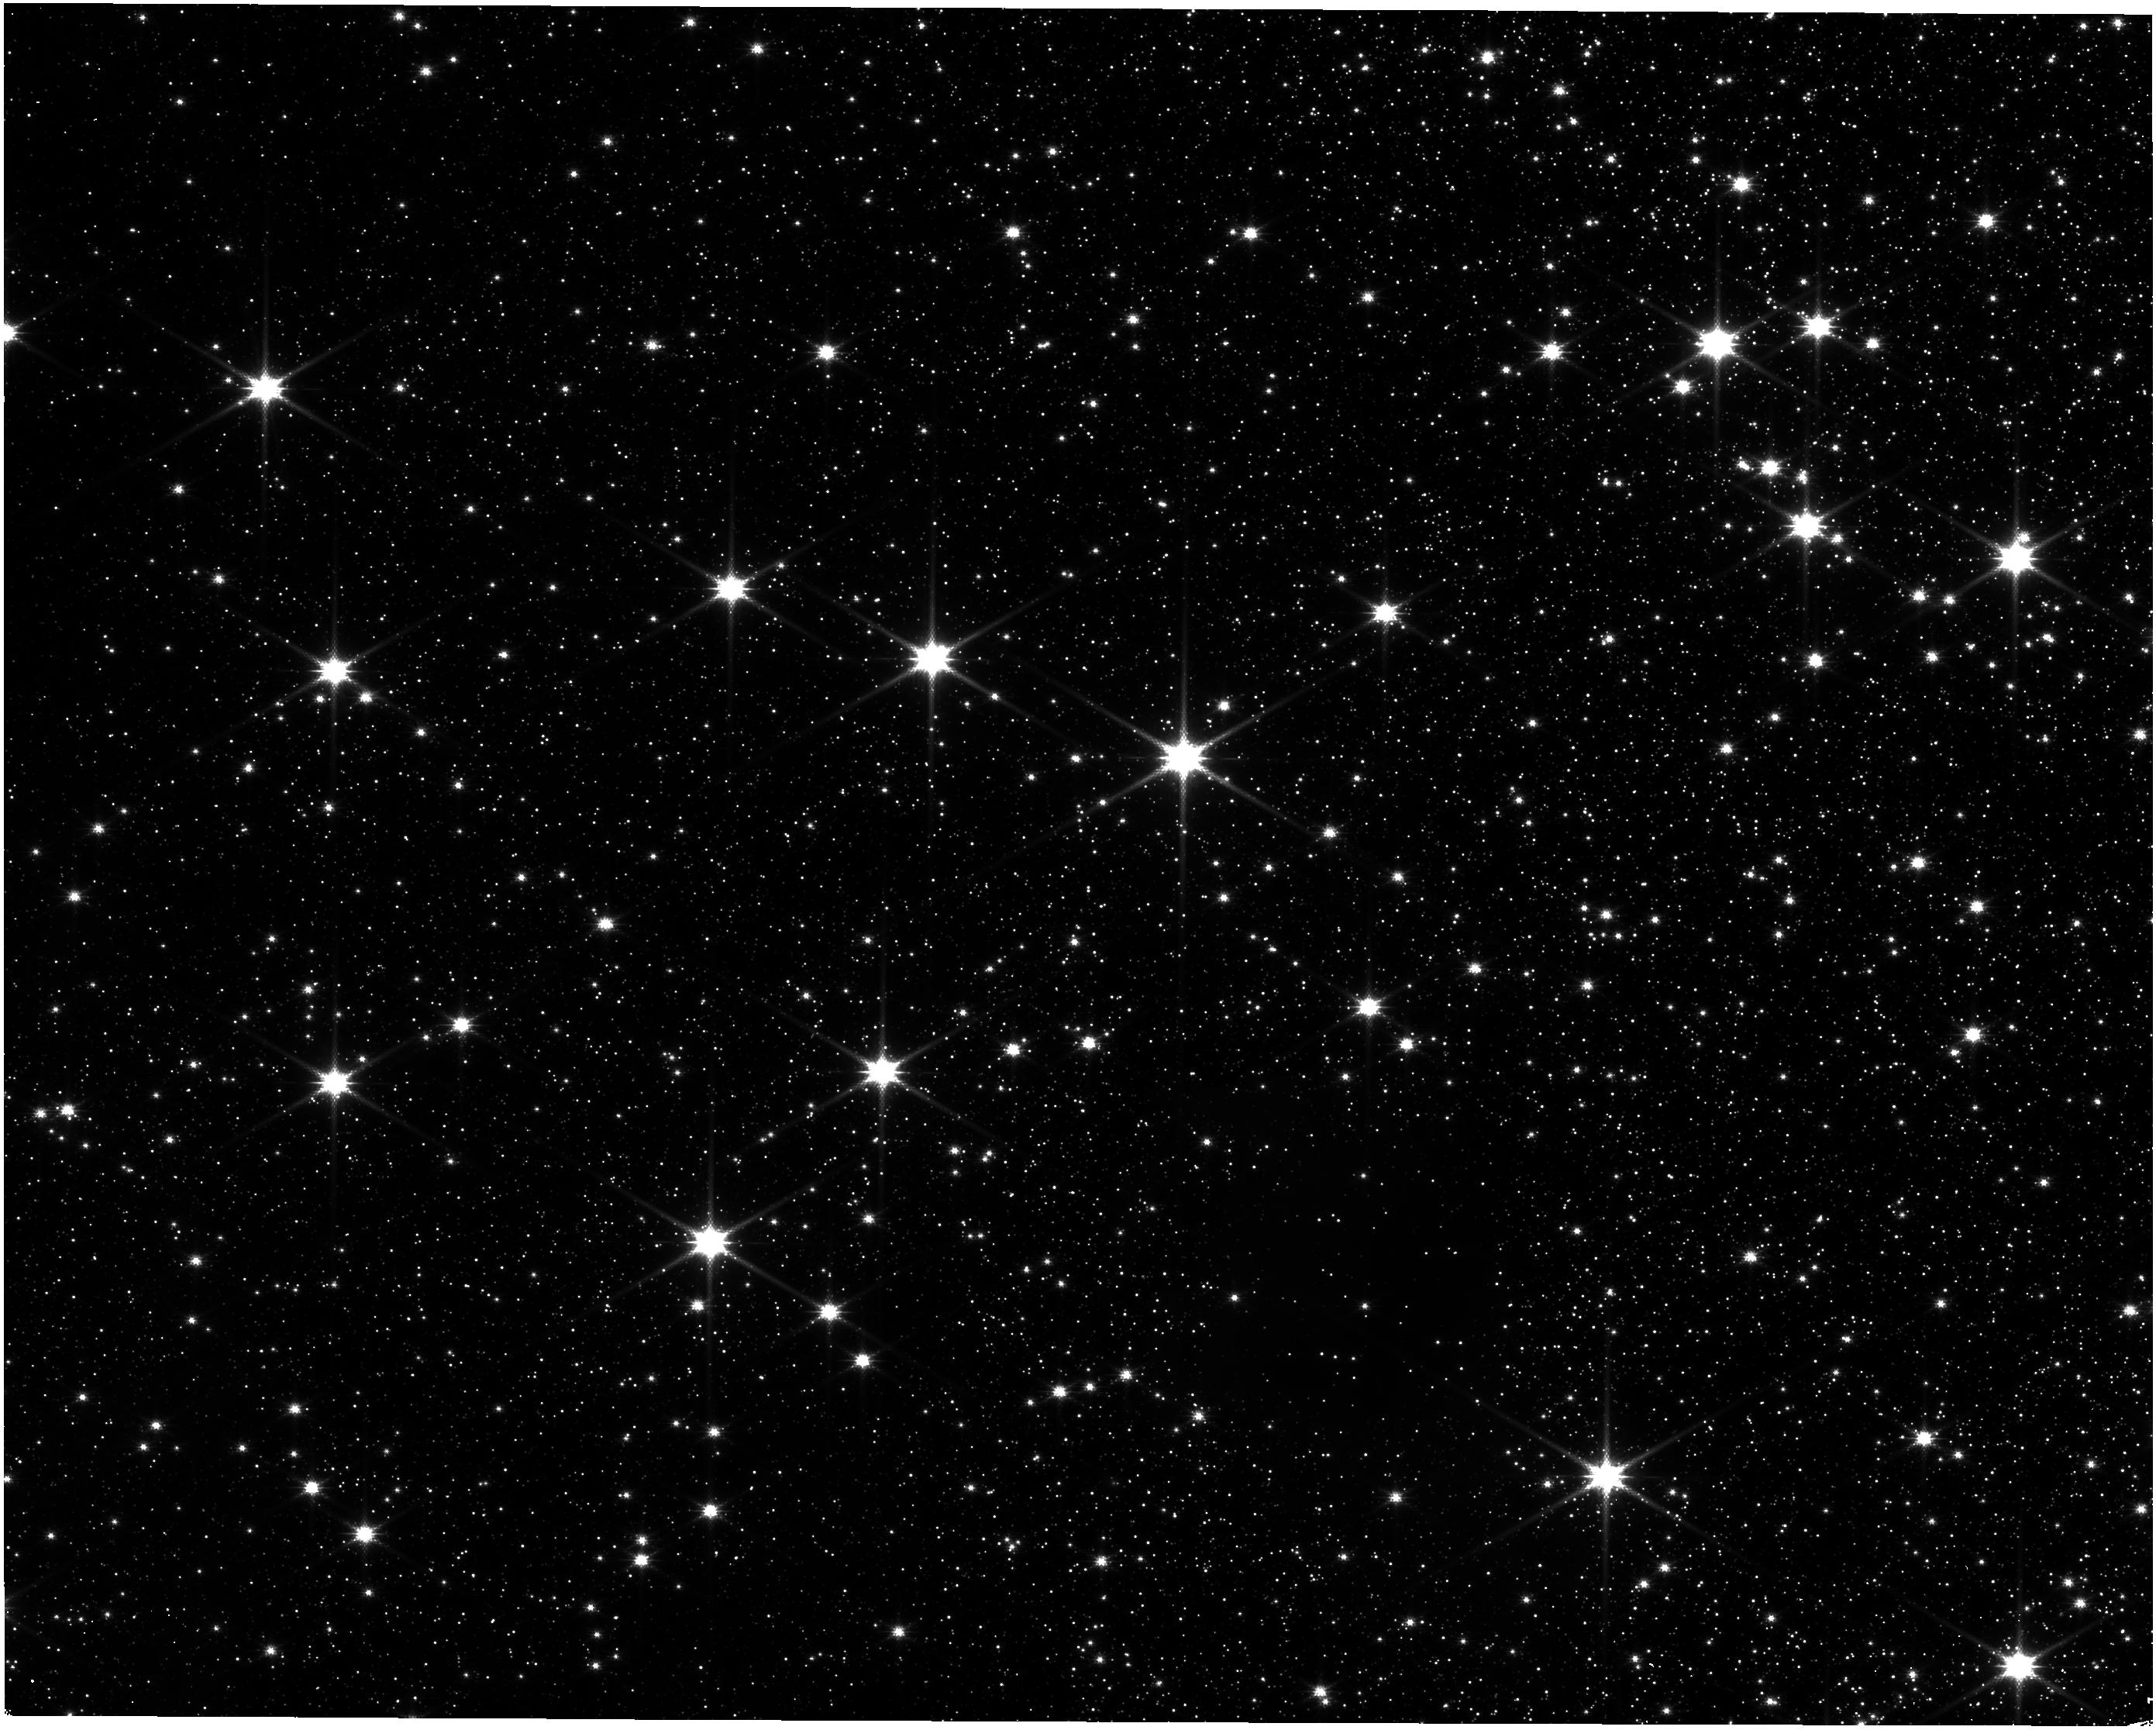
Target: G339.88-1.26. Instrument: NIRISS. Filter: CLEAR+F158M. Exposure: 26 min. Observation ID: jw03907-o002_t002_niriss_clear-f158m

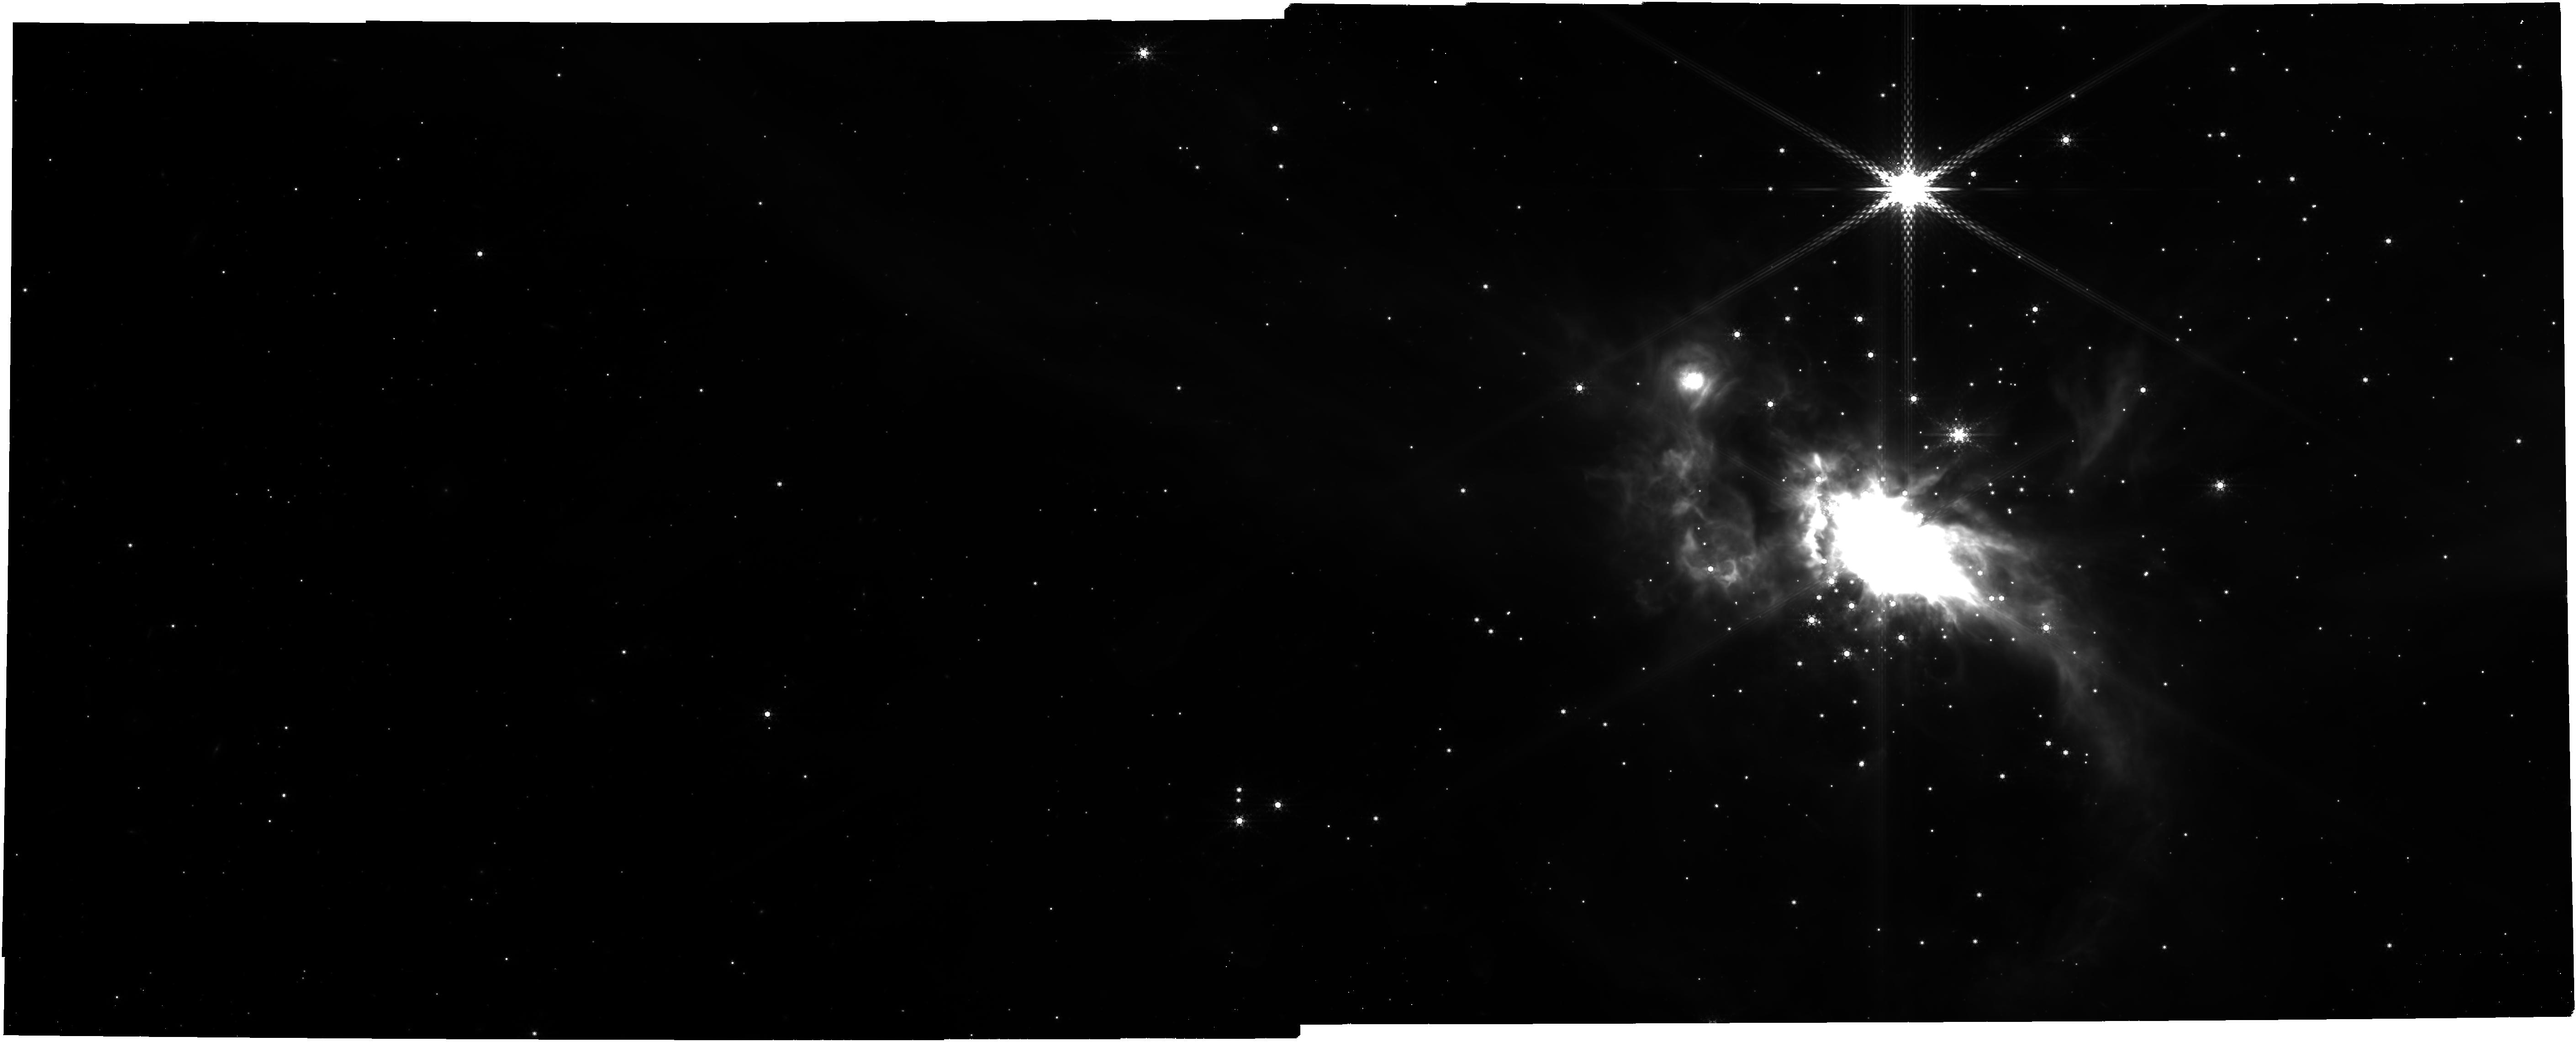
Target: IRAS07299. Instrument: NIRCAM. Filter: F480M. Exposure: 29 min. Observation ID: jw03907-o001_t001_nircam_clear-f480m

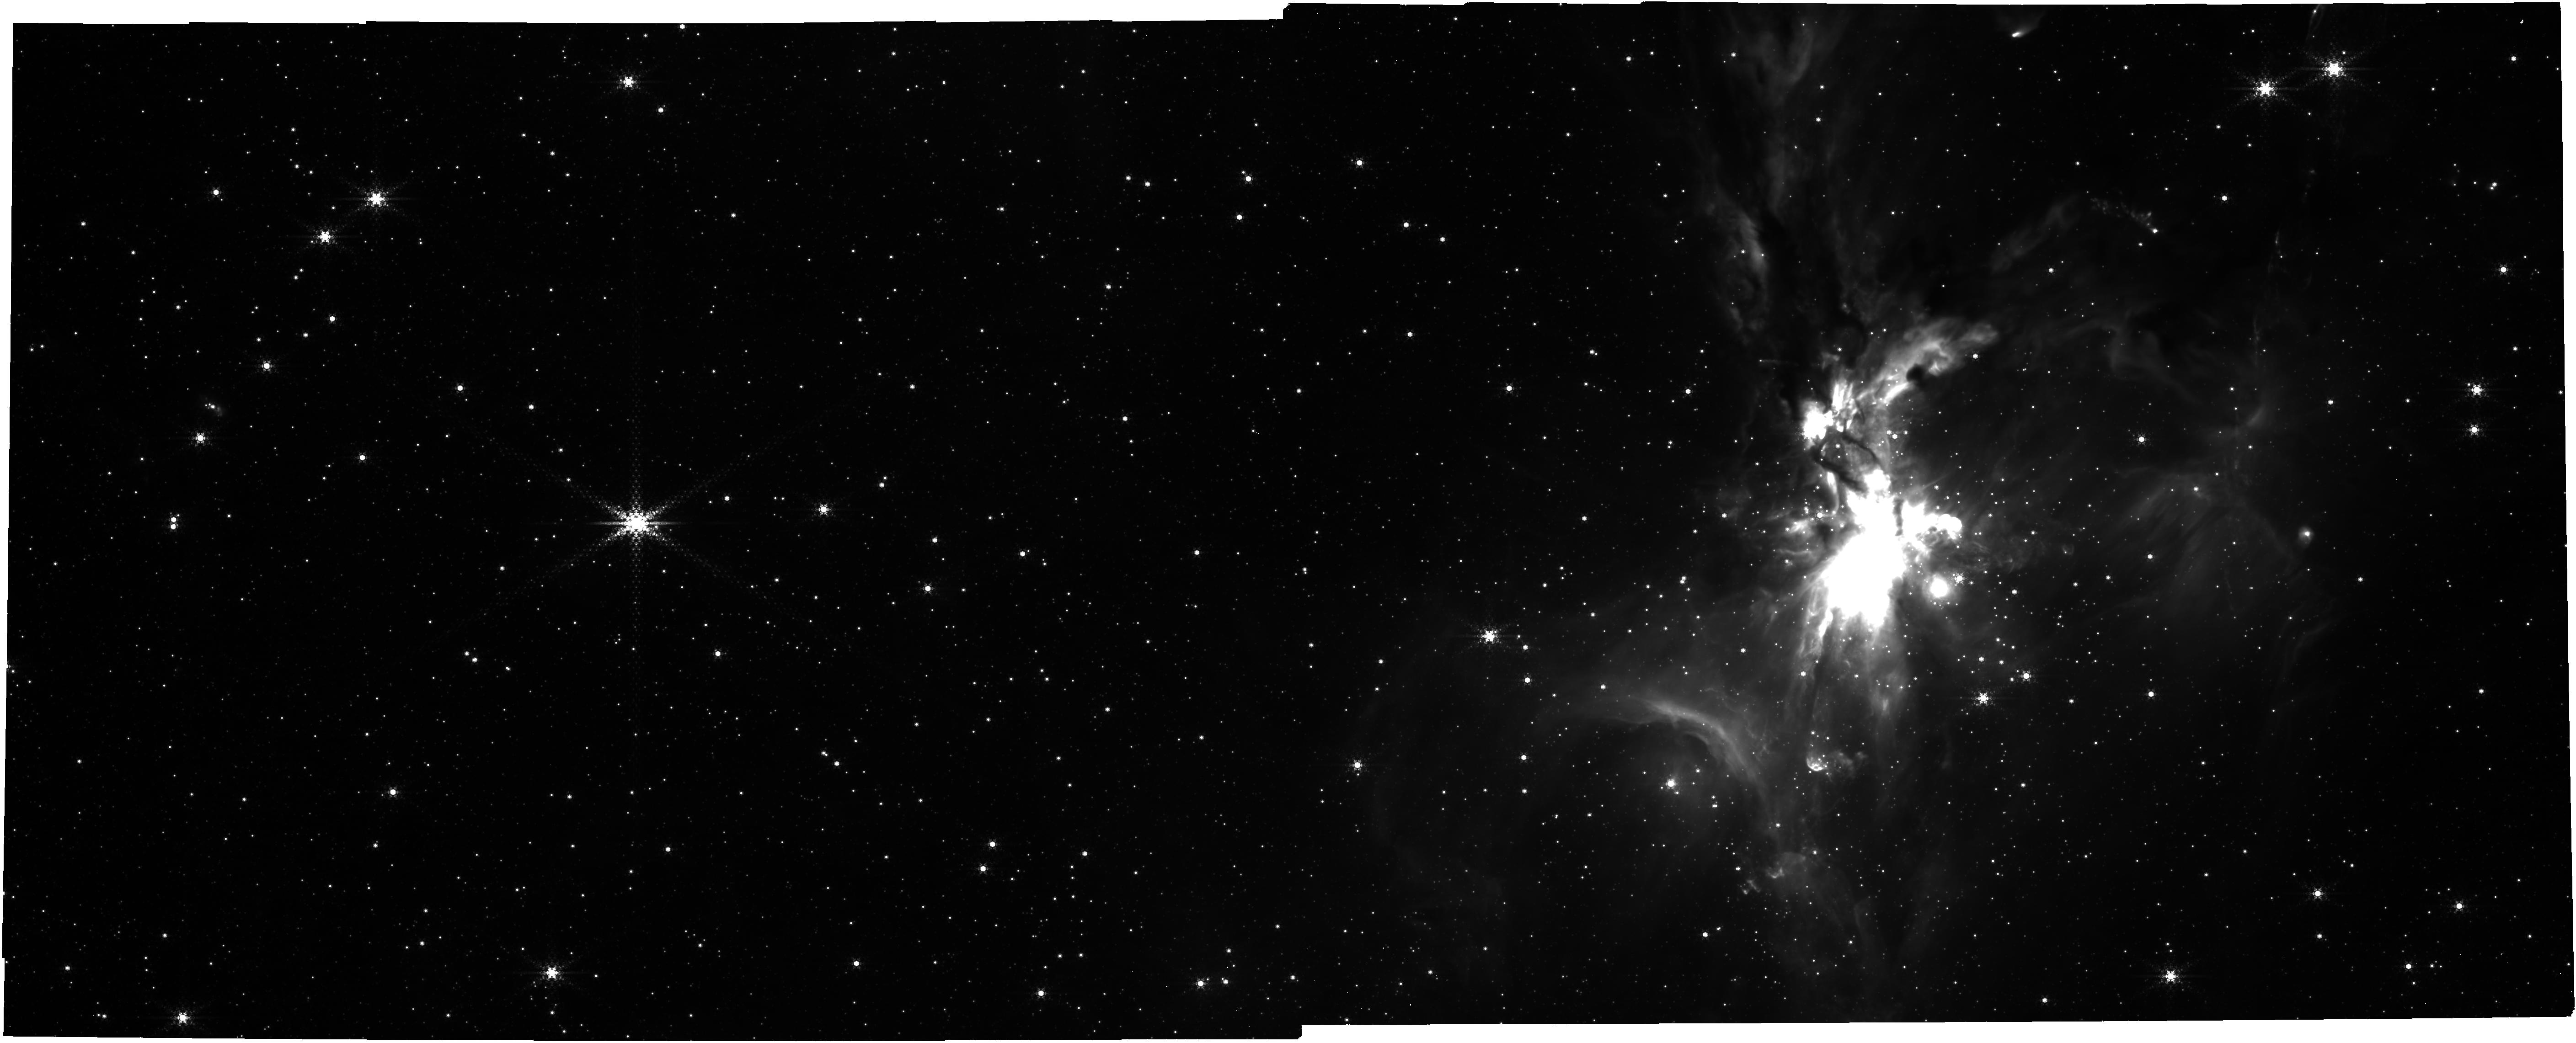
Target: G339.88-1.26. Instrument: NIRCAM. Filter: F444W+F470N. Exposure: 29 min. Observation ID: jw03907-o002_t002_nircam_f444w-f470n

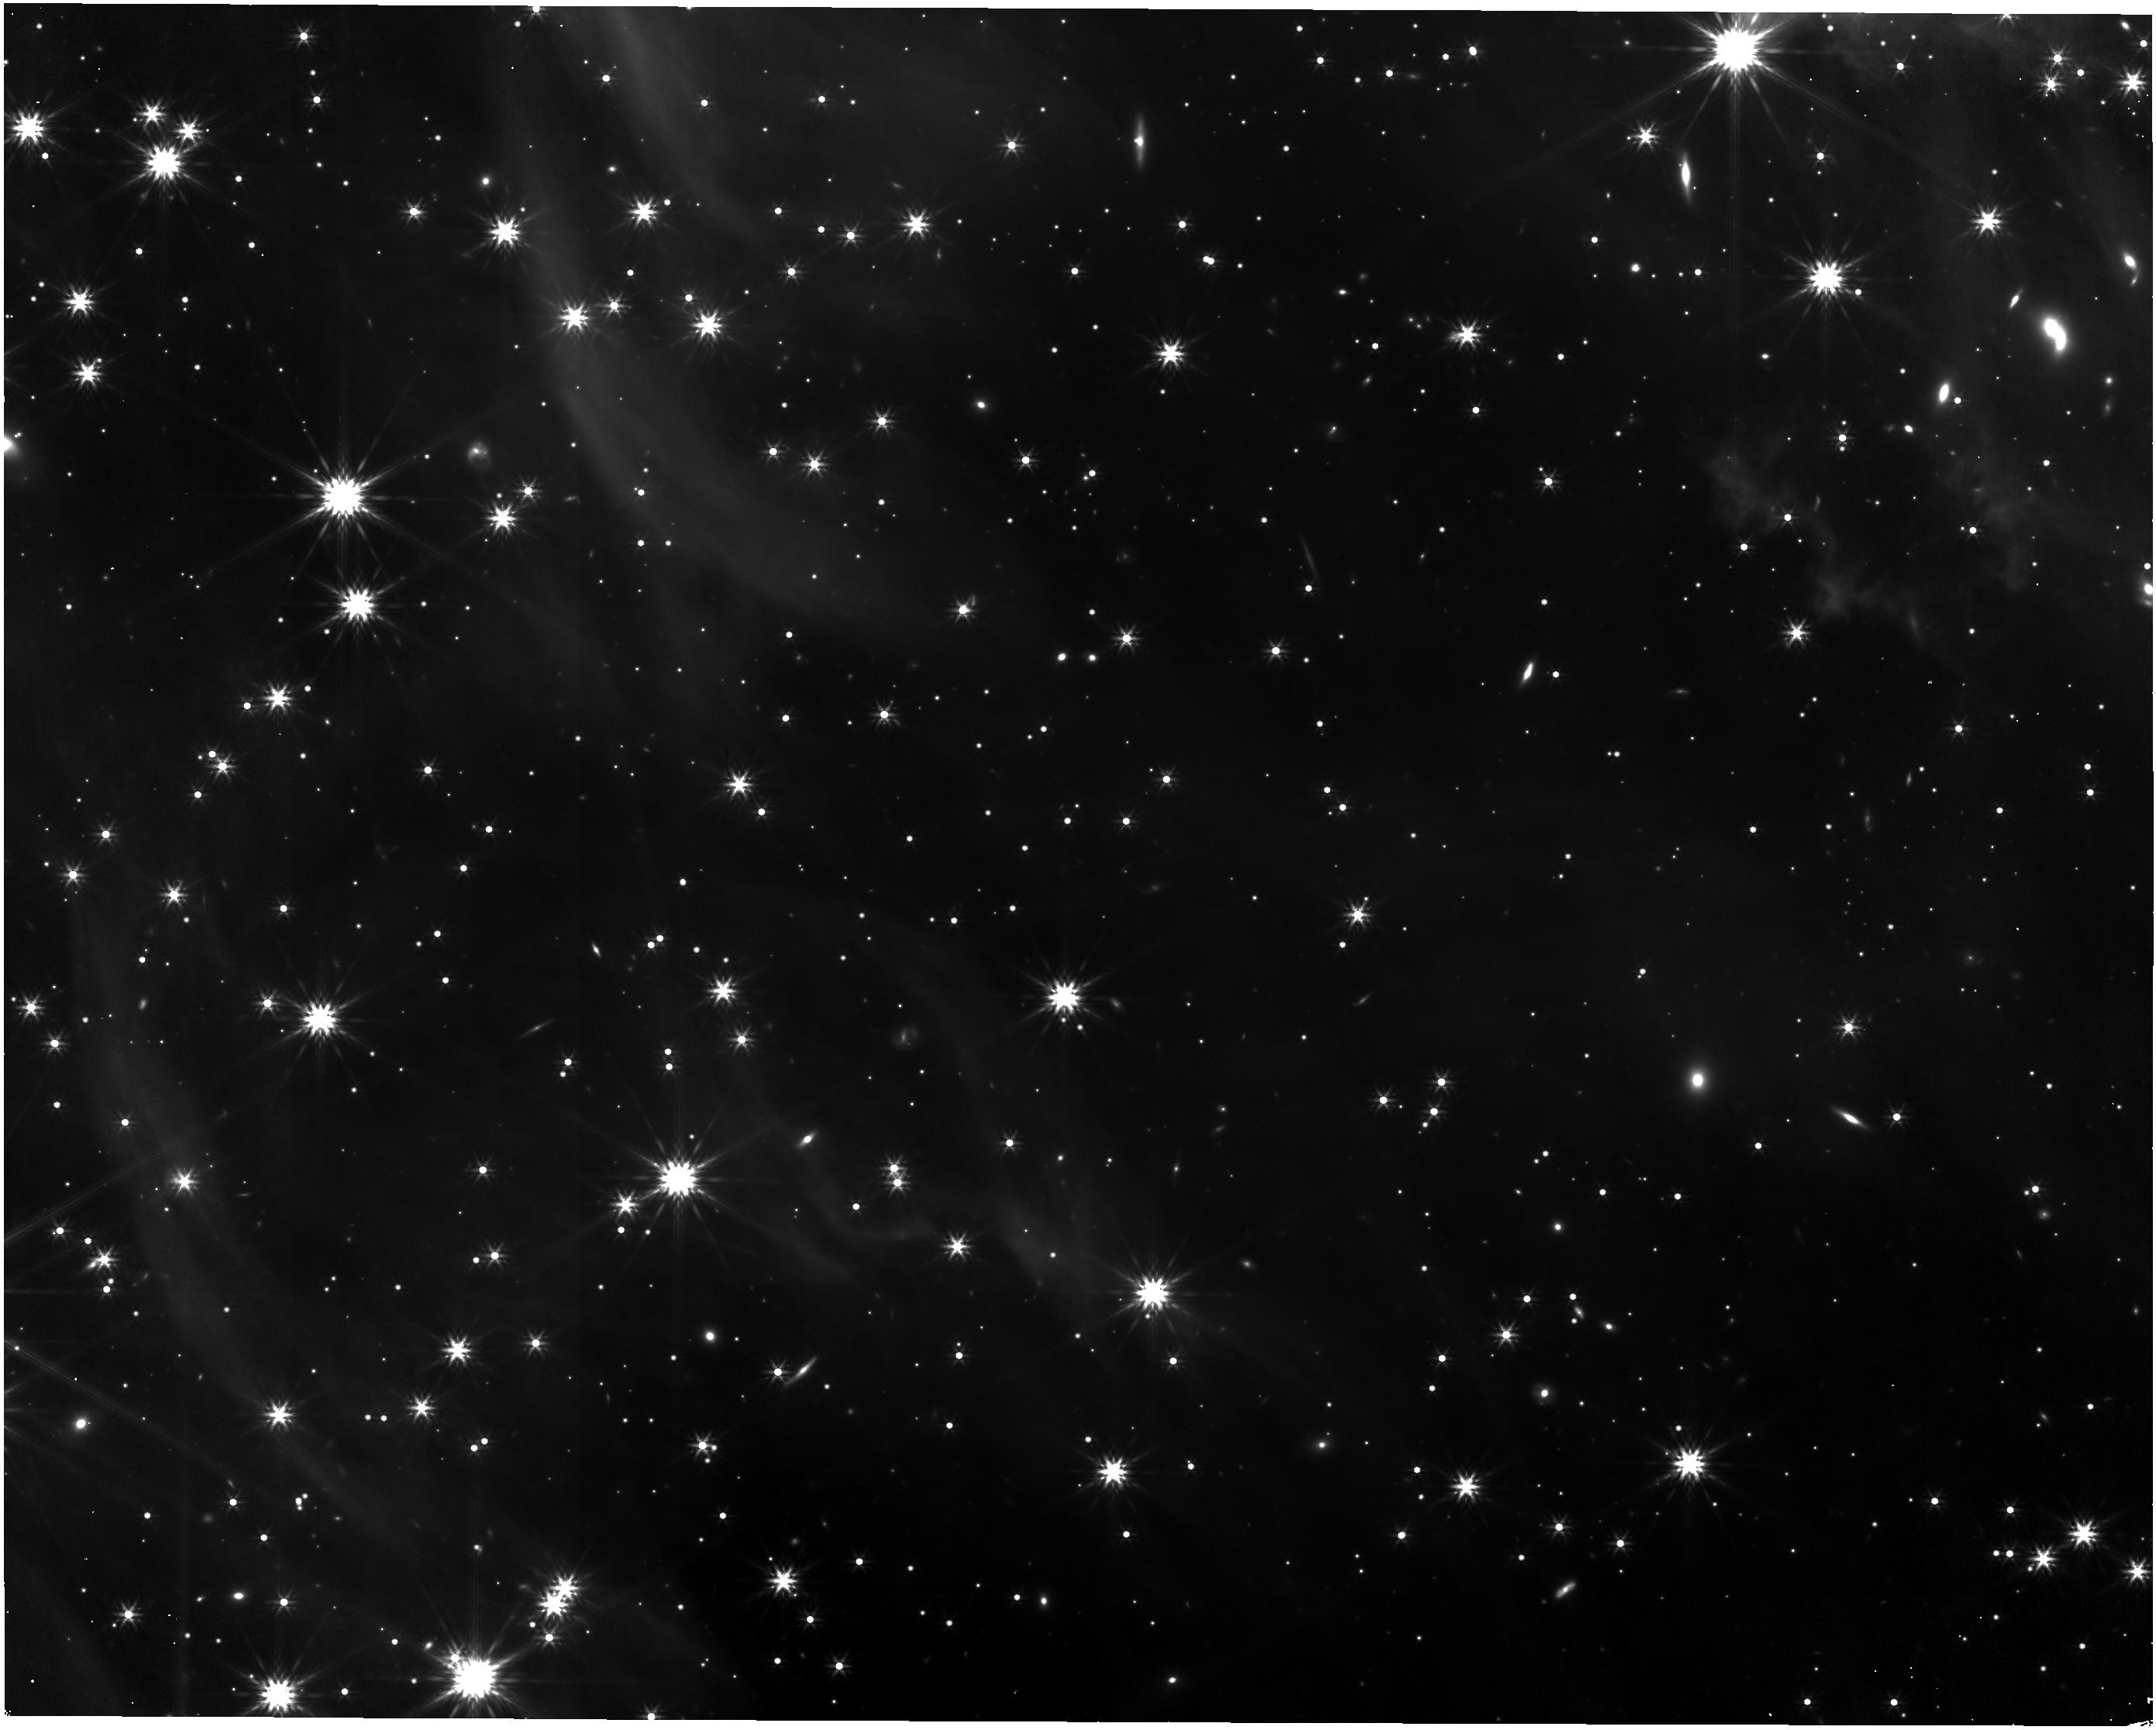
Target: IRAS07299. Instrument: NIRISS. Filter: F356W. Exposure: 26 min. Observation ID: jw03907-o001_t001_niriss_clearp-f356w

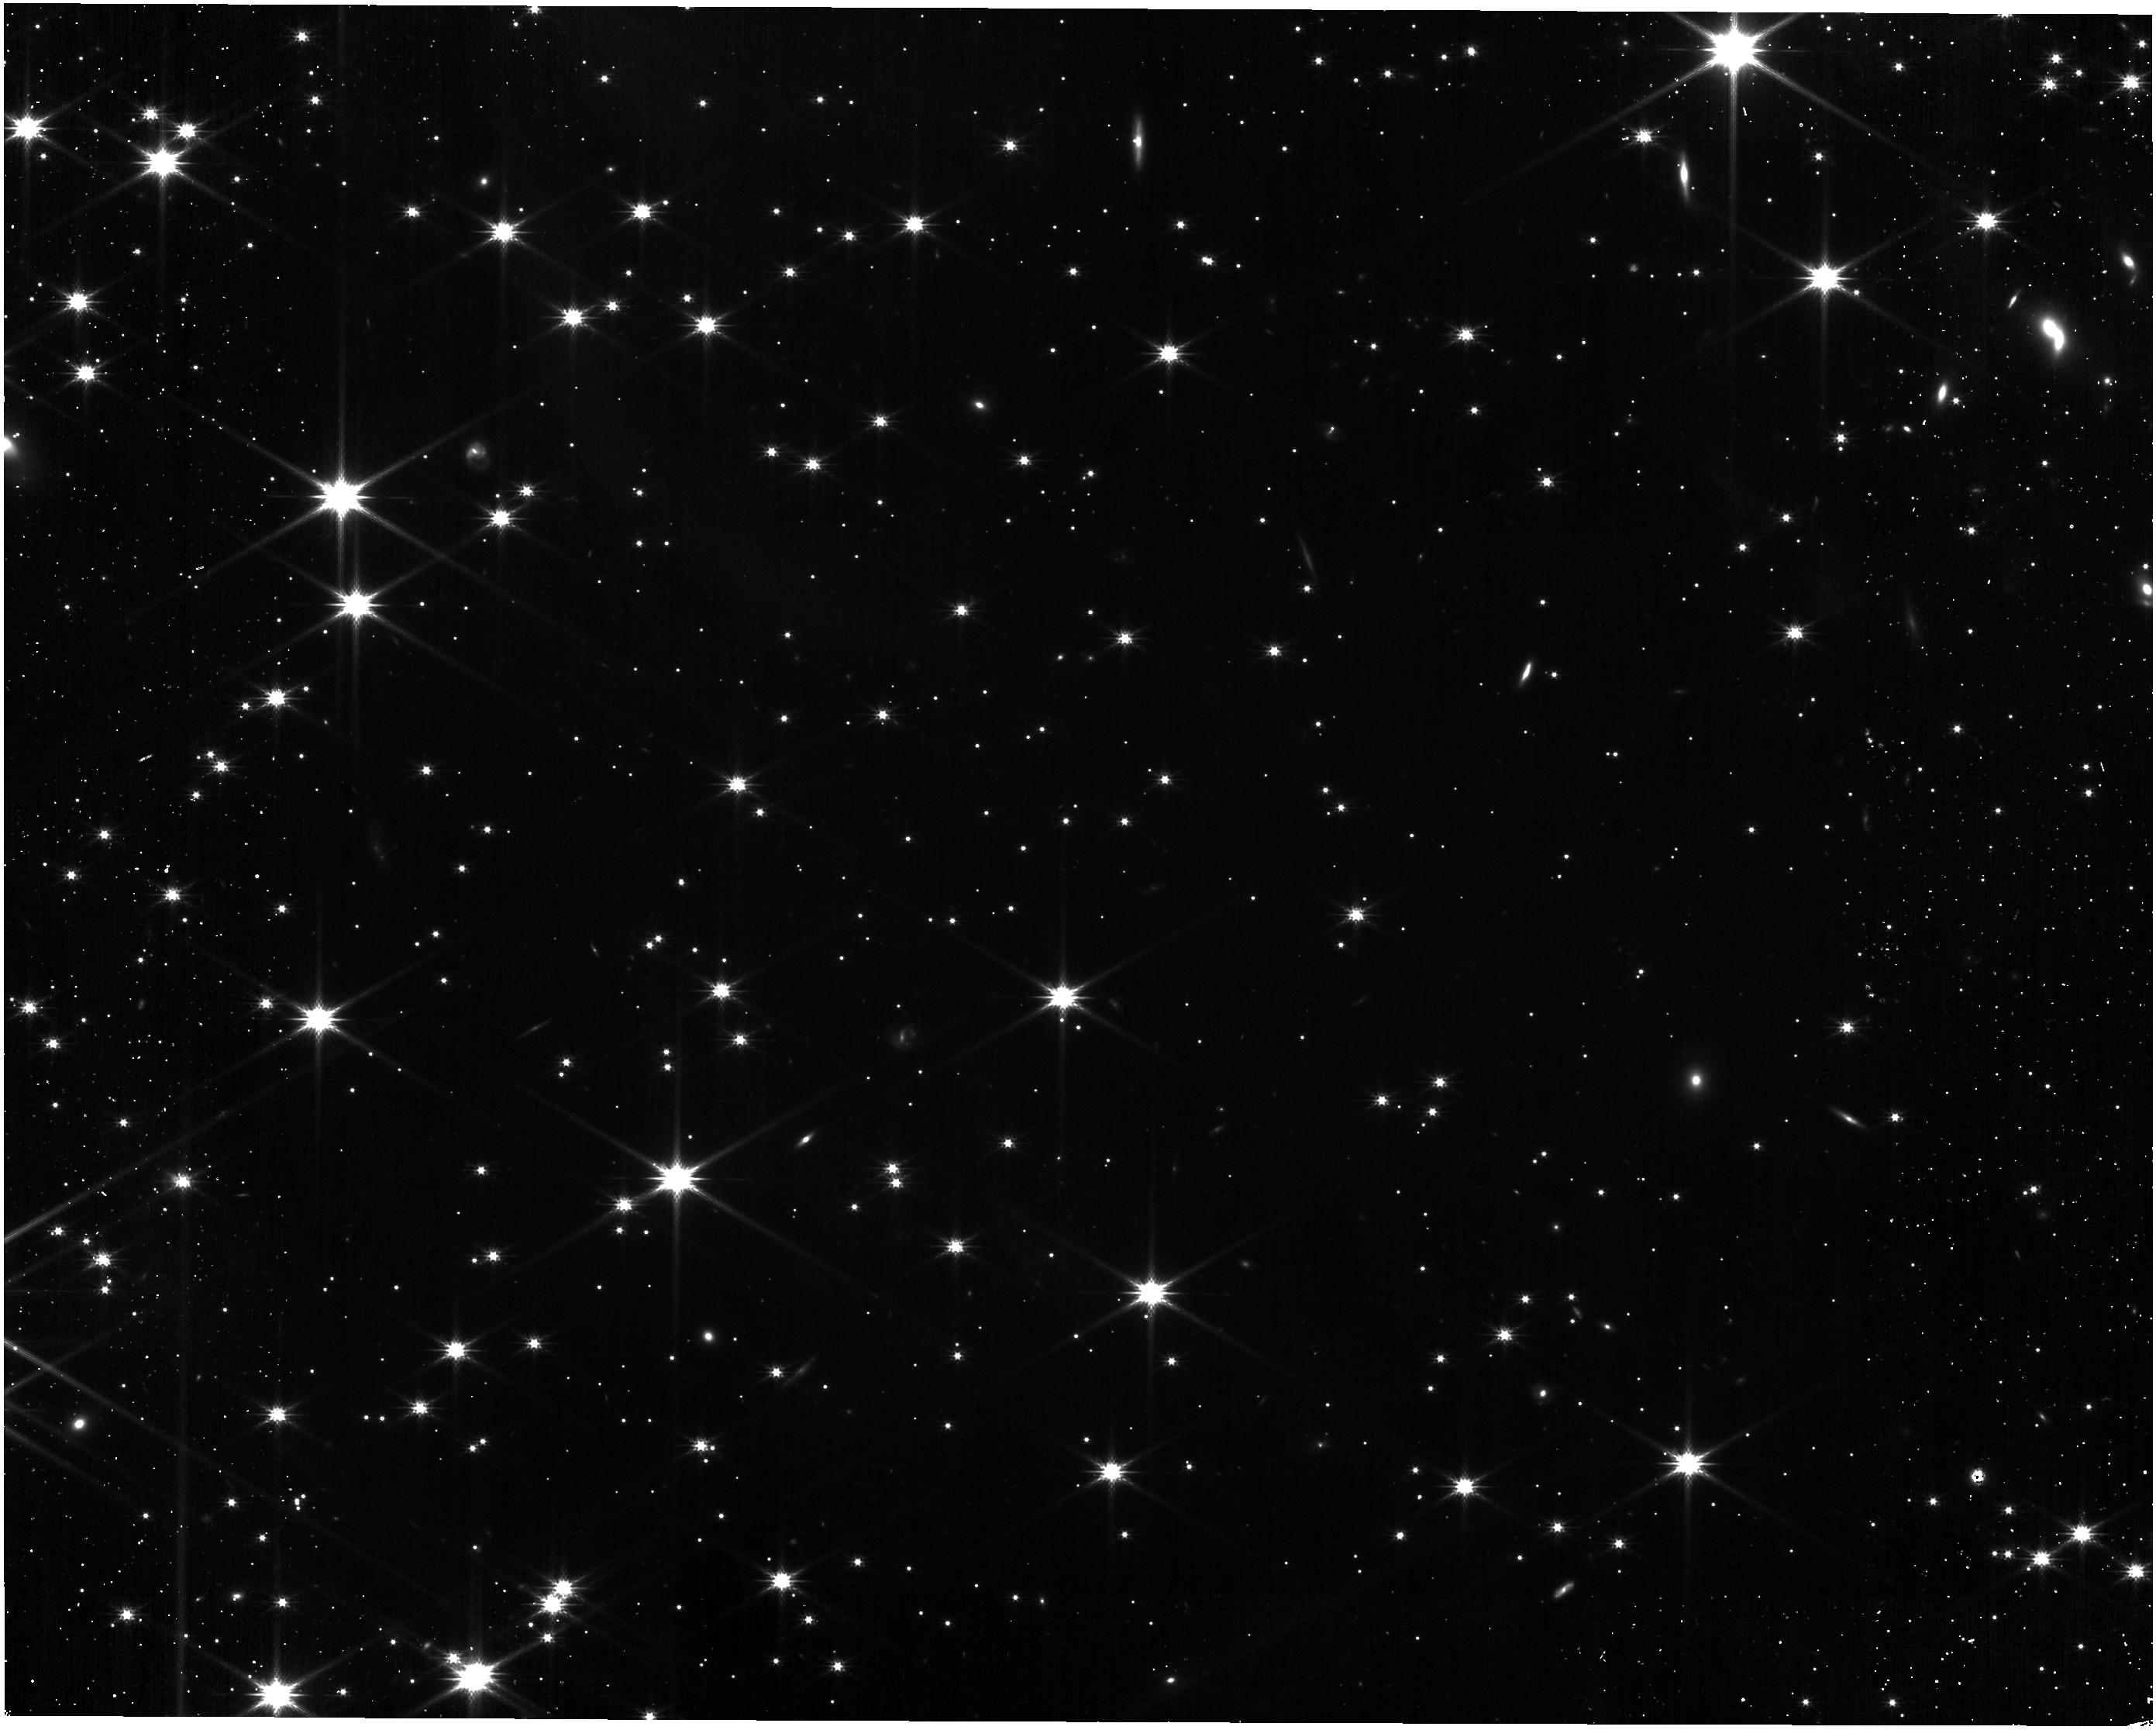
Target: IRAS07299. Instrument: NIRISS. Filter: CLEAR+F200W. Exposure: 9 min. Observation ID: jw03907-o001_t001_niriss_clear-f200w

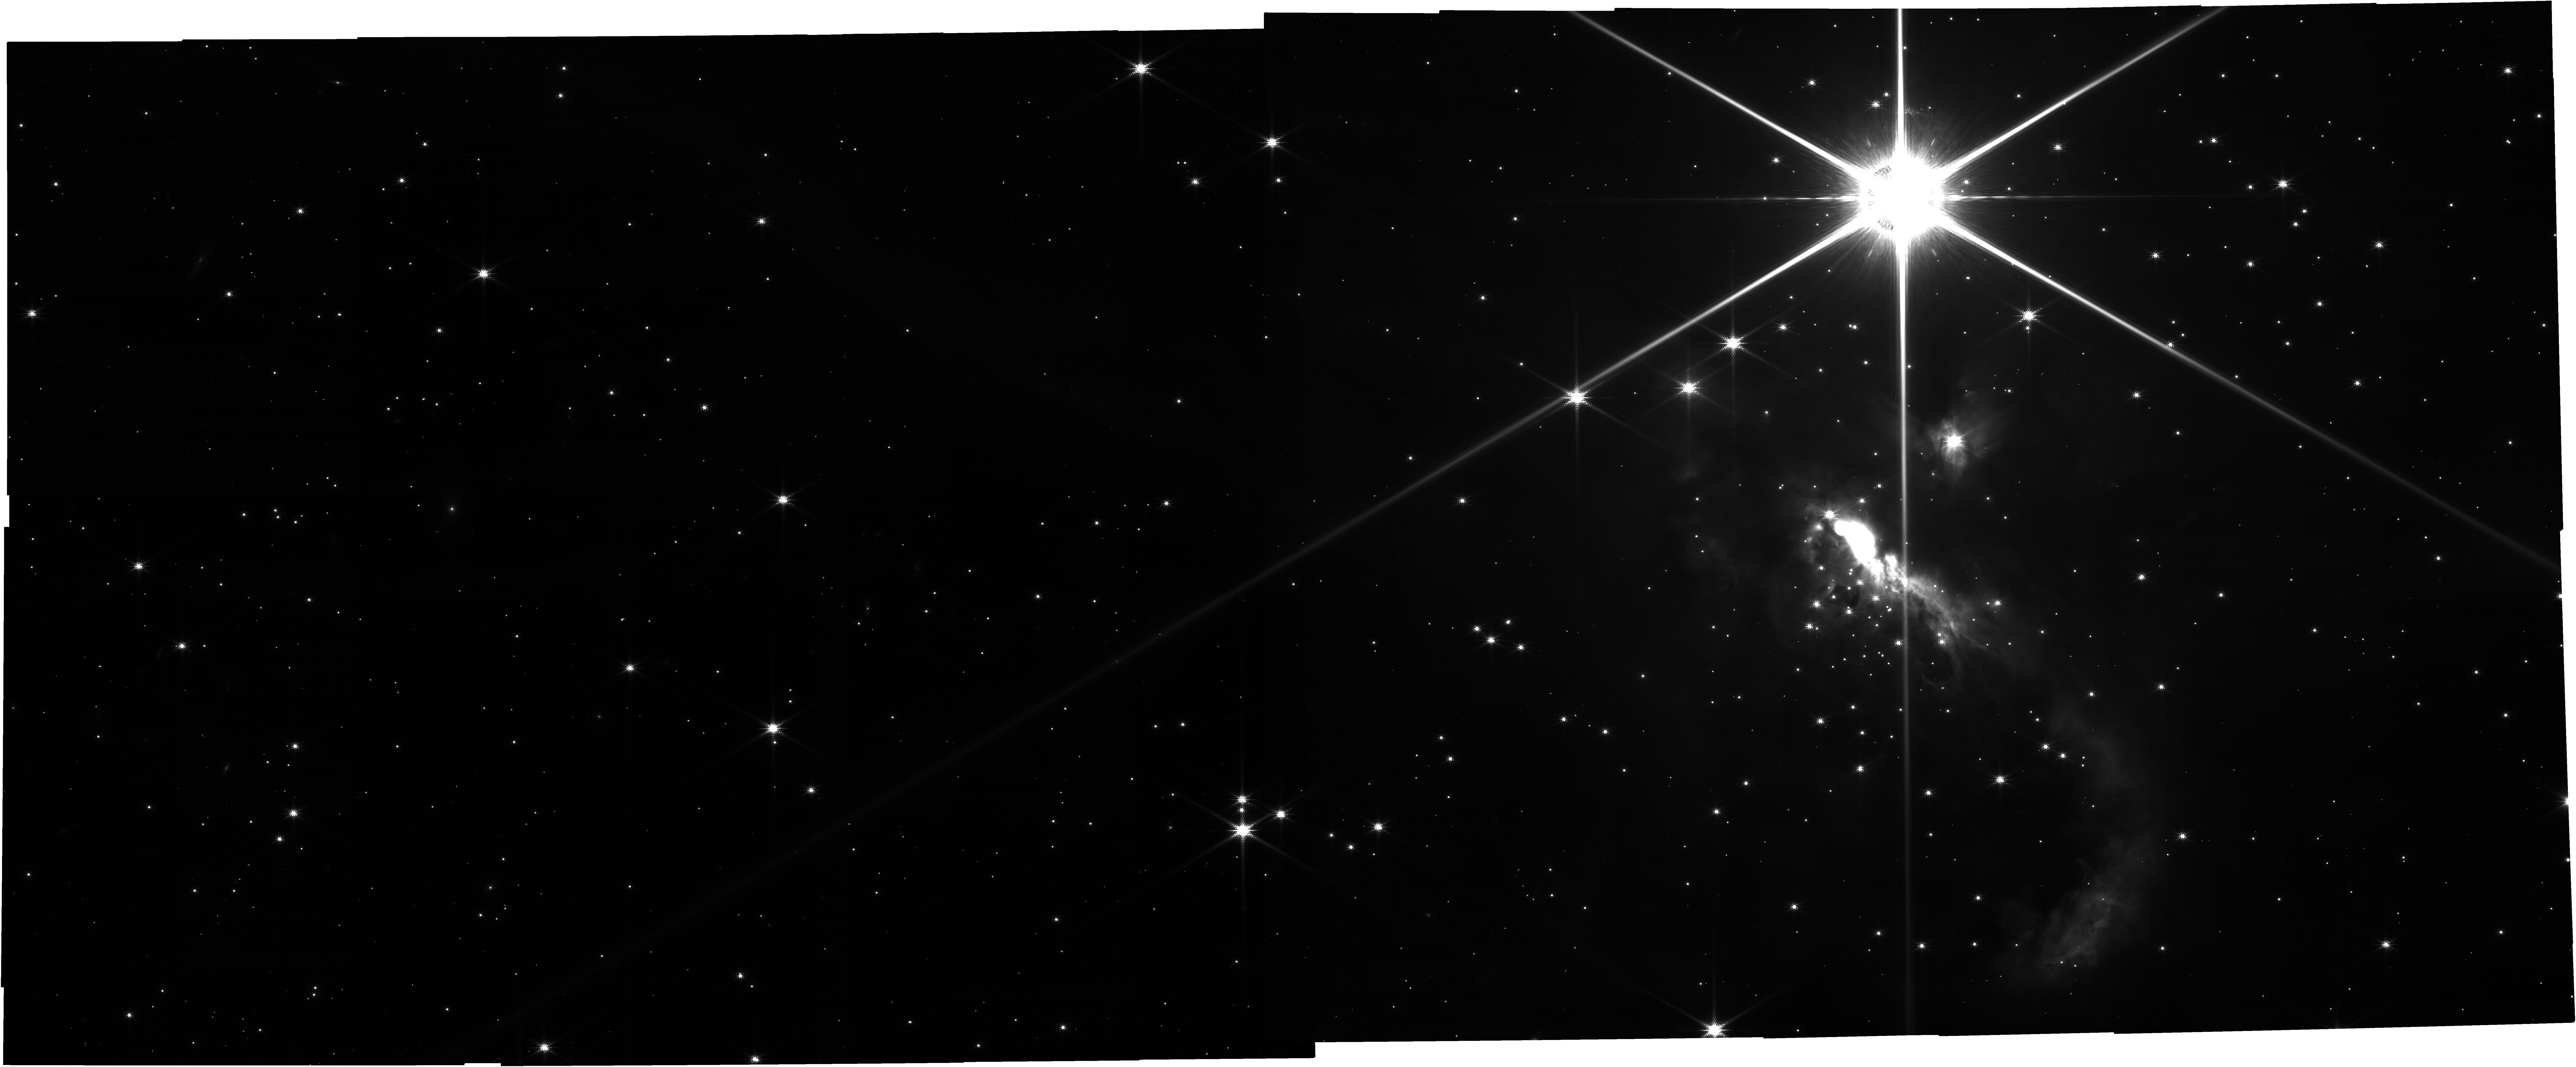
Target: IRAS07299. Instrument: NIRCAM. Filter: F150W2+F162M. Exposure: 29 min. Observation ID: jw03907-o001_t001_nircam_f150w2-f162m

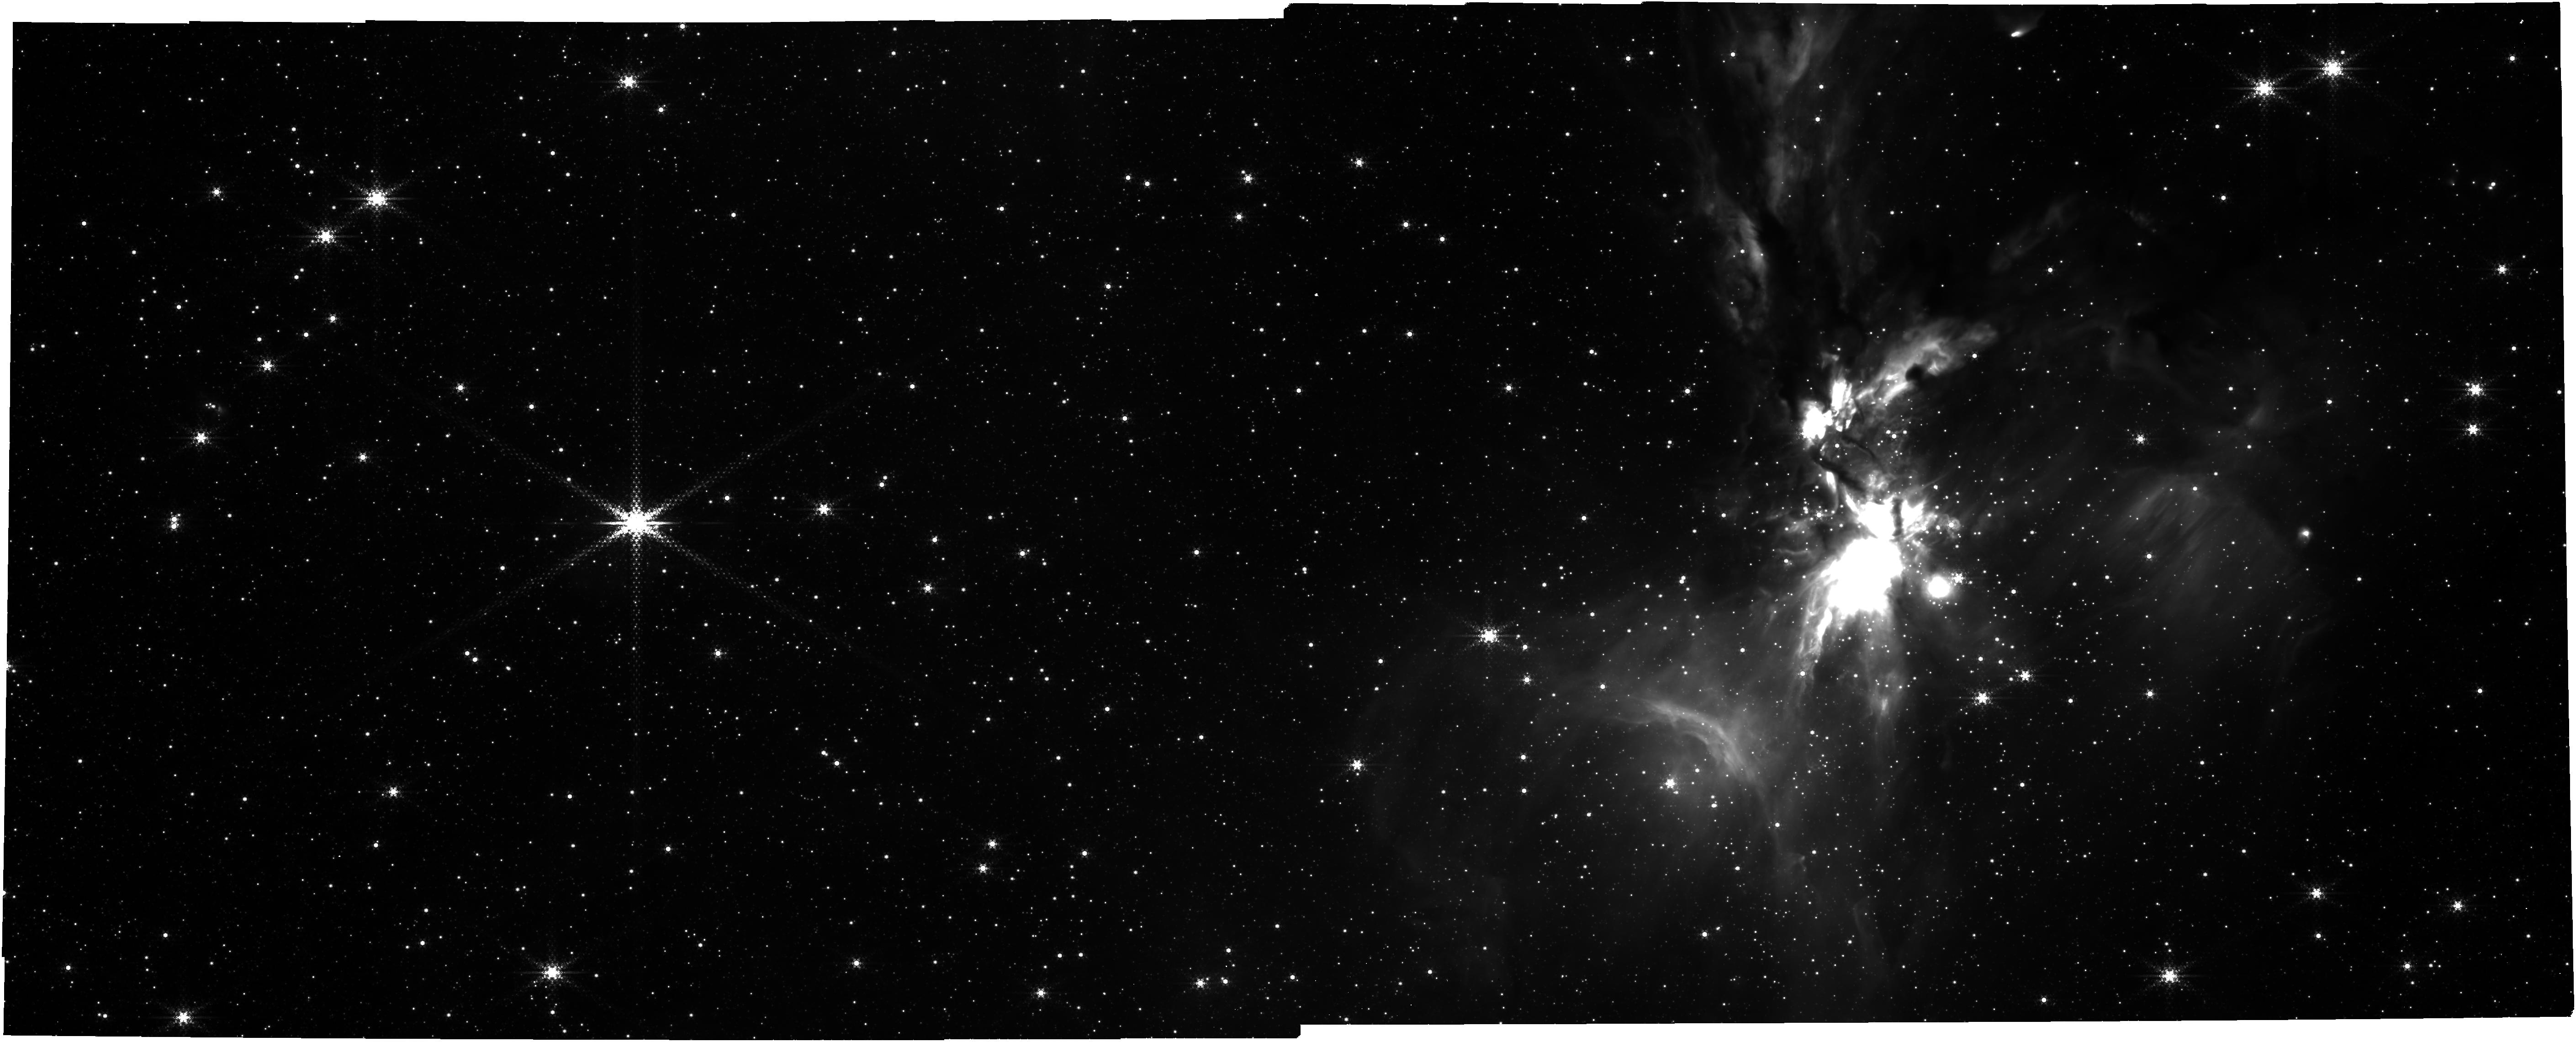
Target: G339.88-1.26. Instrument: NIRCAM. Filter: F444W+F405N. Exposure: 29 min. Observation ID: jw03907-o002_t002_nircam_f405n-f444w

Unveiling the Early Stages of Massive Binary Formation with JWST (PI: Zhang, Yichen)

Most of massive stars are born in binary systems, therefore understanding massive binary formation is crucial for understanding massive star formation in general. Observational studies of massive forming binaries in the embedded phase are still very limited. JWST provides a new, unique window to study such systems. We propose JWST/NIRCam observations of two forming massive binaries, which are the closest-separation embedded-phase massive forming binaries identified to date. We aim to: 1) directly image the massive binaries utilizing the high resolution and sensitivity of JWST, and characterize the stellar properties and accretion status of individual members in these systems; 2) map the extended emissions of the outflow cavities, to determine the cavity geometries and heated dust distributions, especially in the innermost regions. 3) probe the low-mass young stellar objects (YSOs) forming along with the massive binaries, placing massive binary formation into the context of star cluster formation. To achive the last goal, we also propose joint ALMA observation in 0.85 mm, to significantly improve the detection sensitivities of cold dust structures of the YSOs to achieve of a complete census of the low-mass YSO populations around these massive binaries. These observations will generate important constraints on theories of massive star formation, binary formation, and star cluster formation.